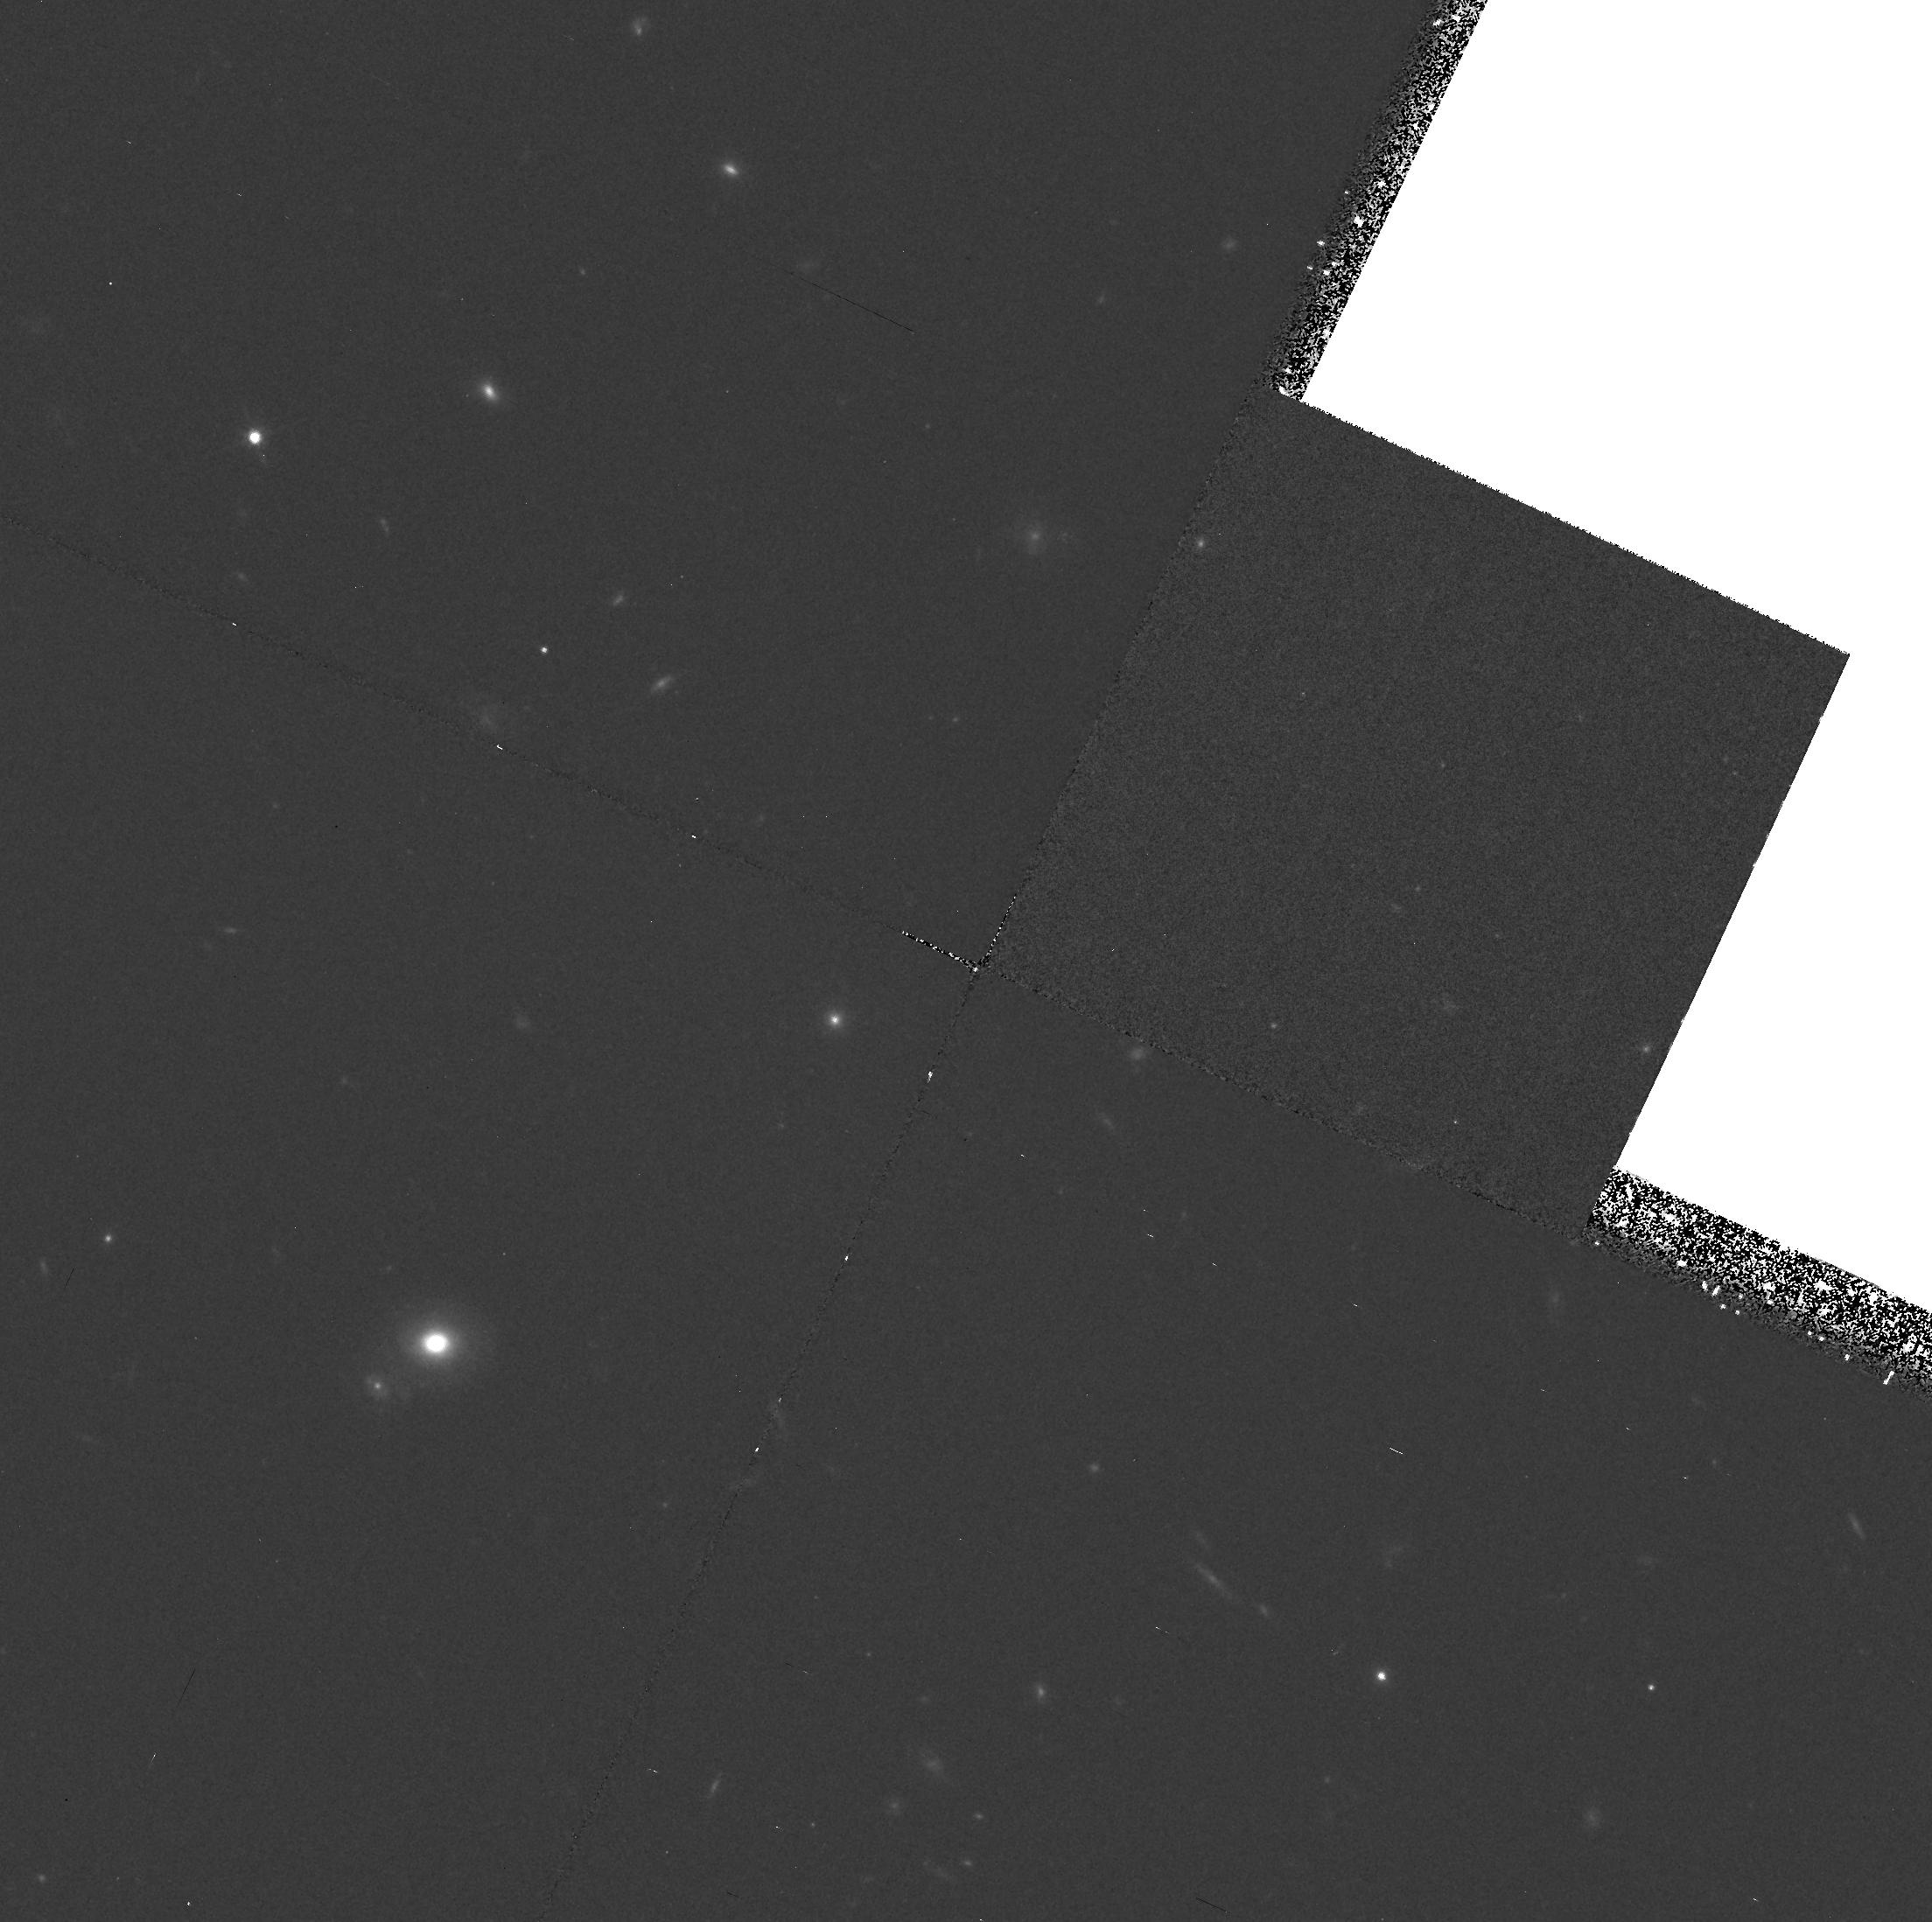
Target: V2L8. Instrument: WFPC2/PC. Filter: F814W. Exposure: 37 min. Observation ID: hst_5946_02_wfpc2_pc_f814w_u30t02

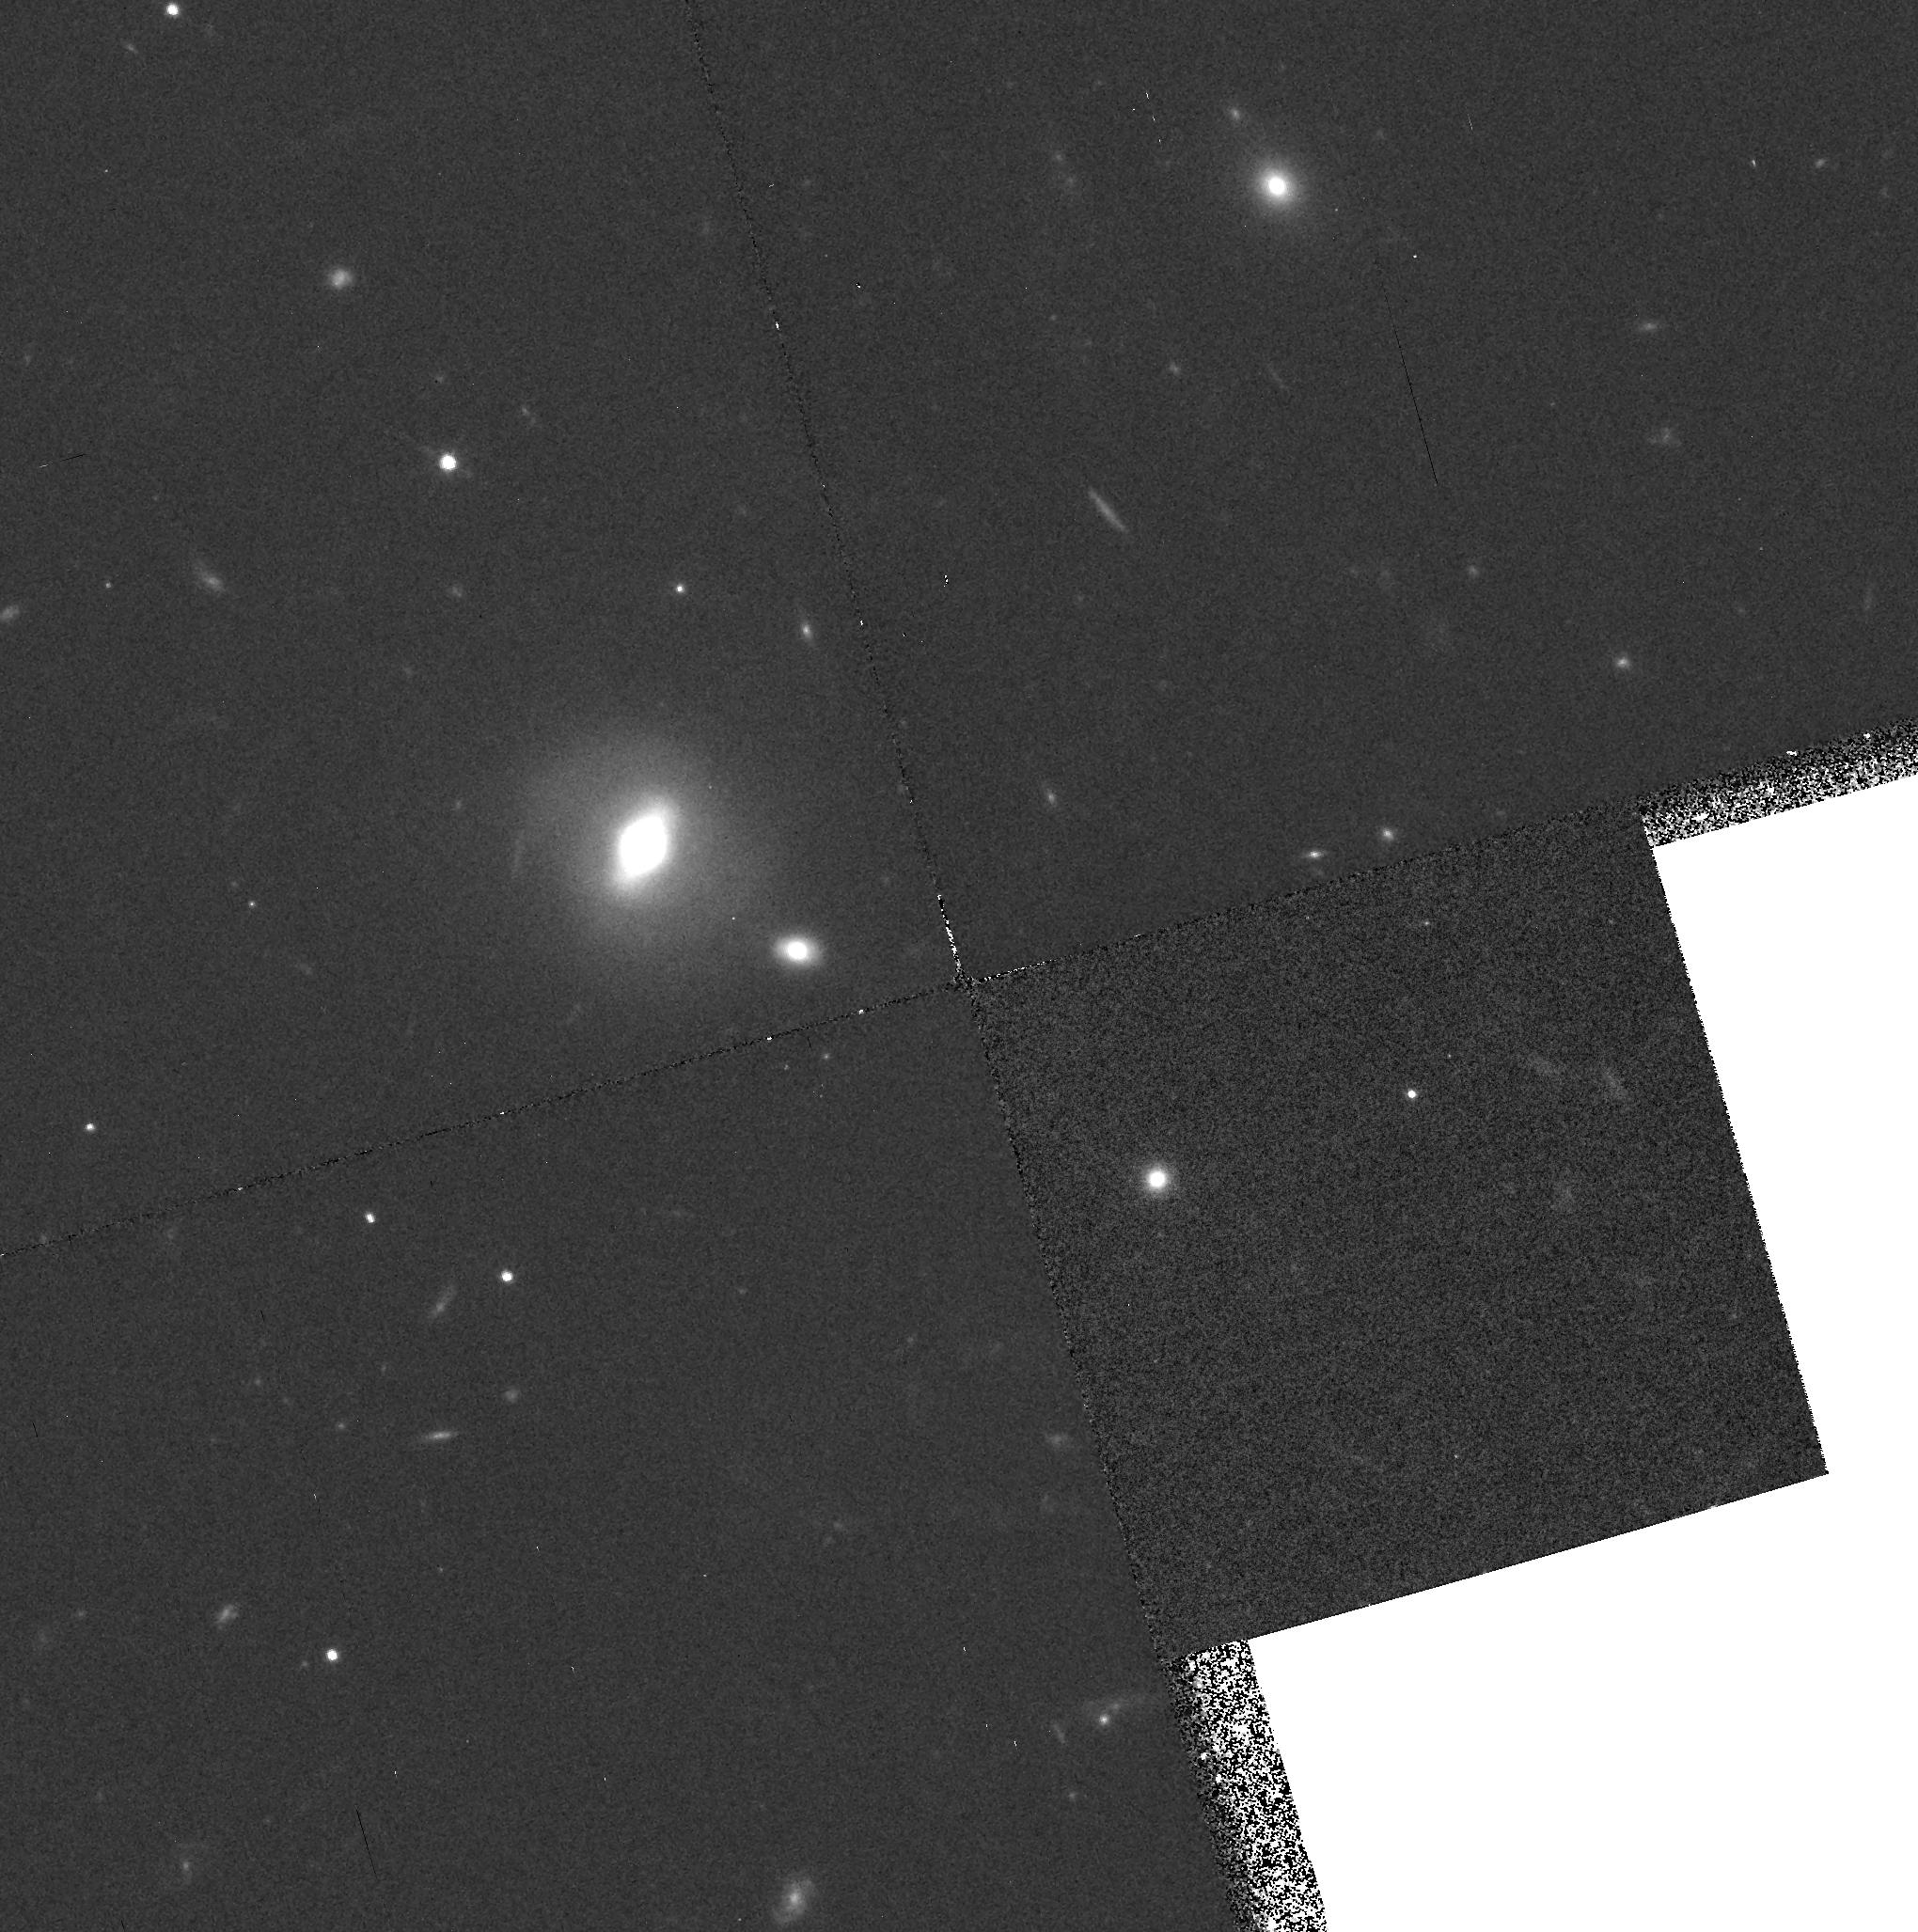
Target: MALIN1. Instrument: WFPC2/PC. Filter: F814W. Exposure: 37 min. Observation ID: hst_5946_05_wfpc2_pc_f814w_u30t05

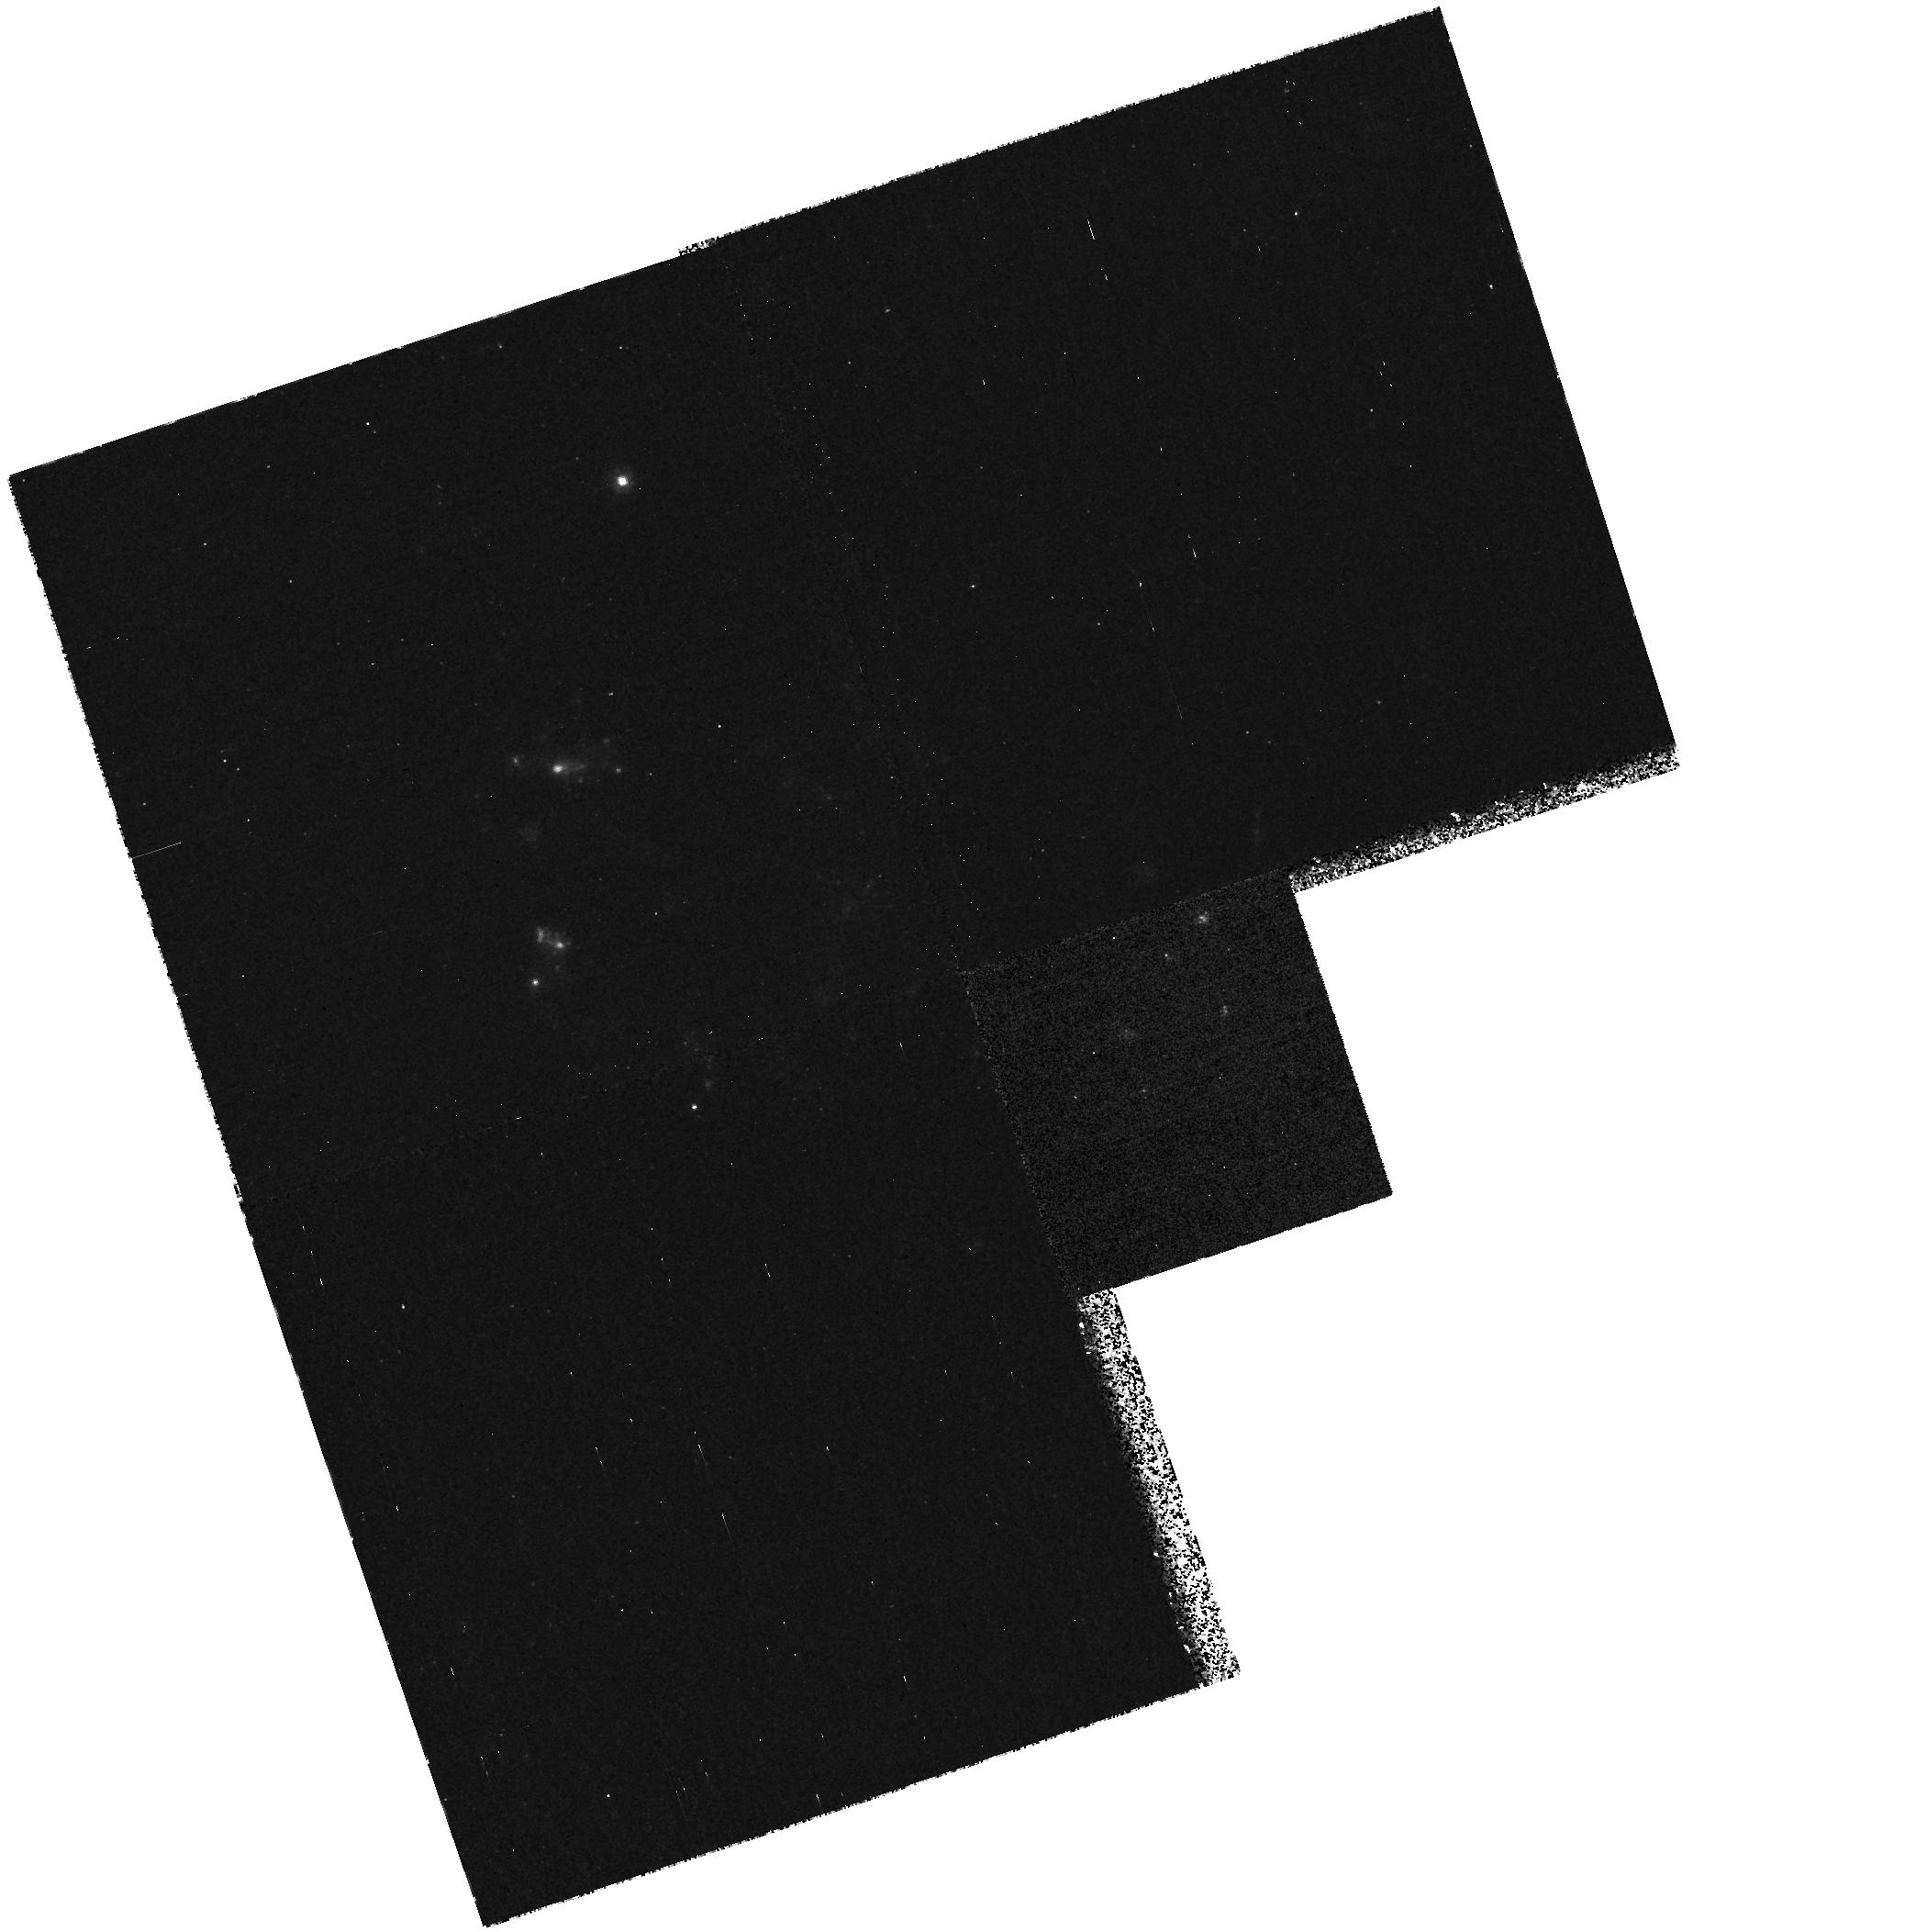
Target: UGC12695. Instrument: WFPC2/PC. Filter: F300W. Exposure: 35 min. Observation ID: hst_5946_04_wfpc2_pc_f300w_u30t04

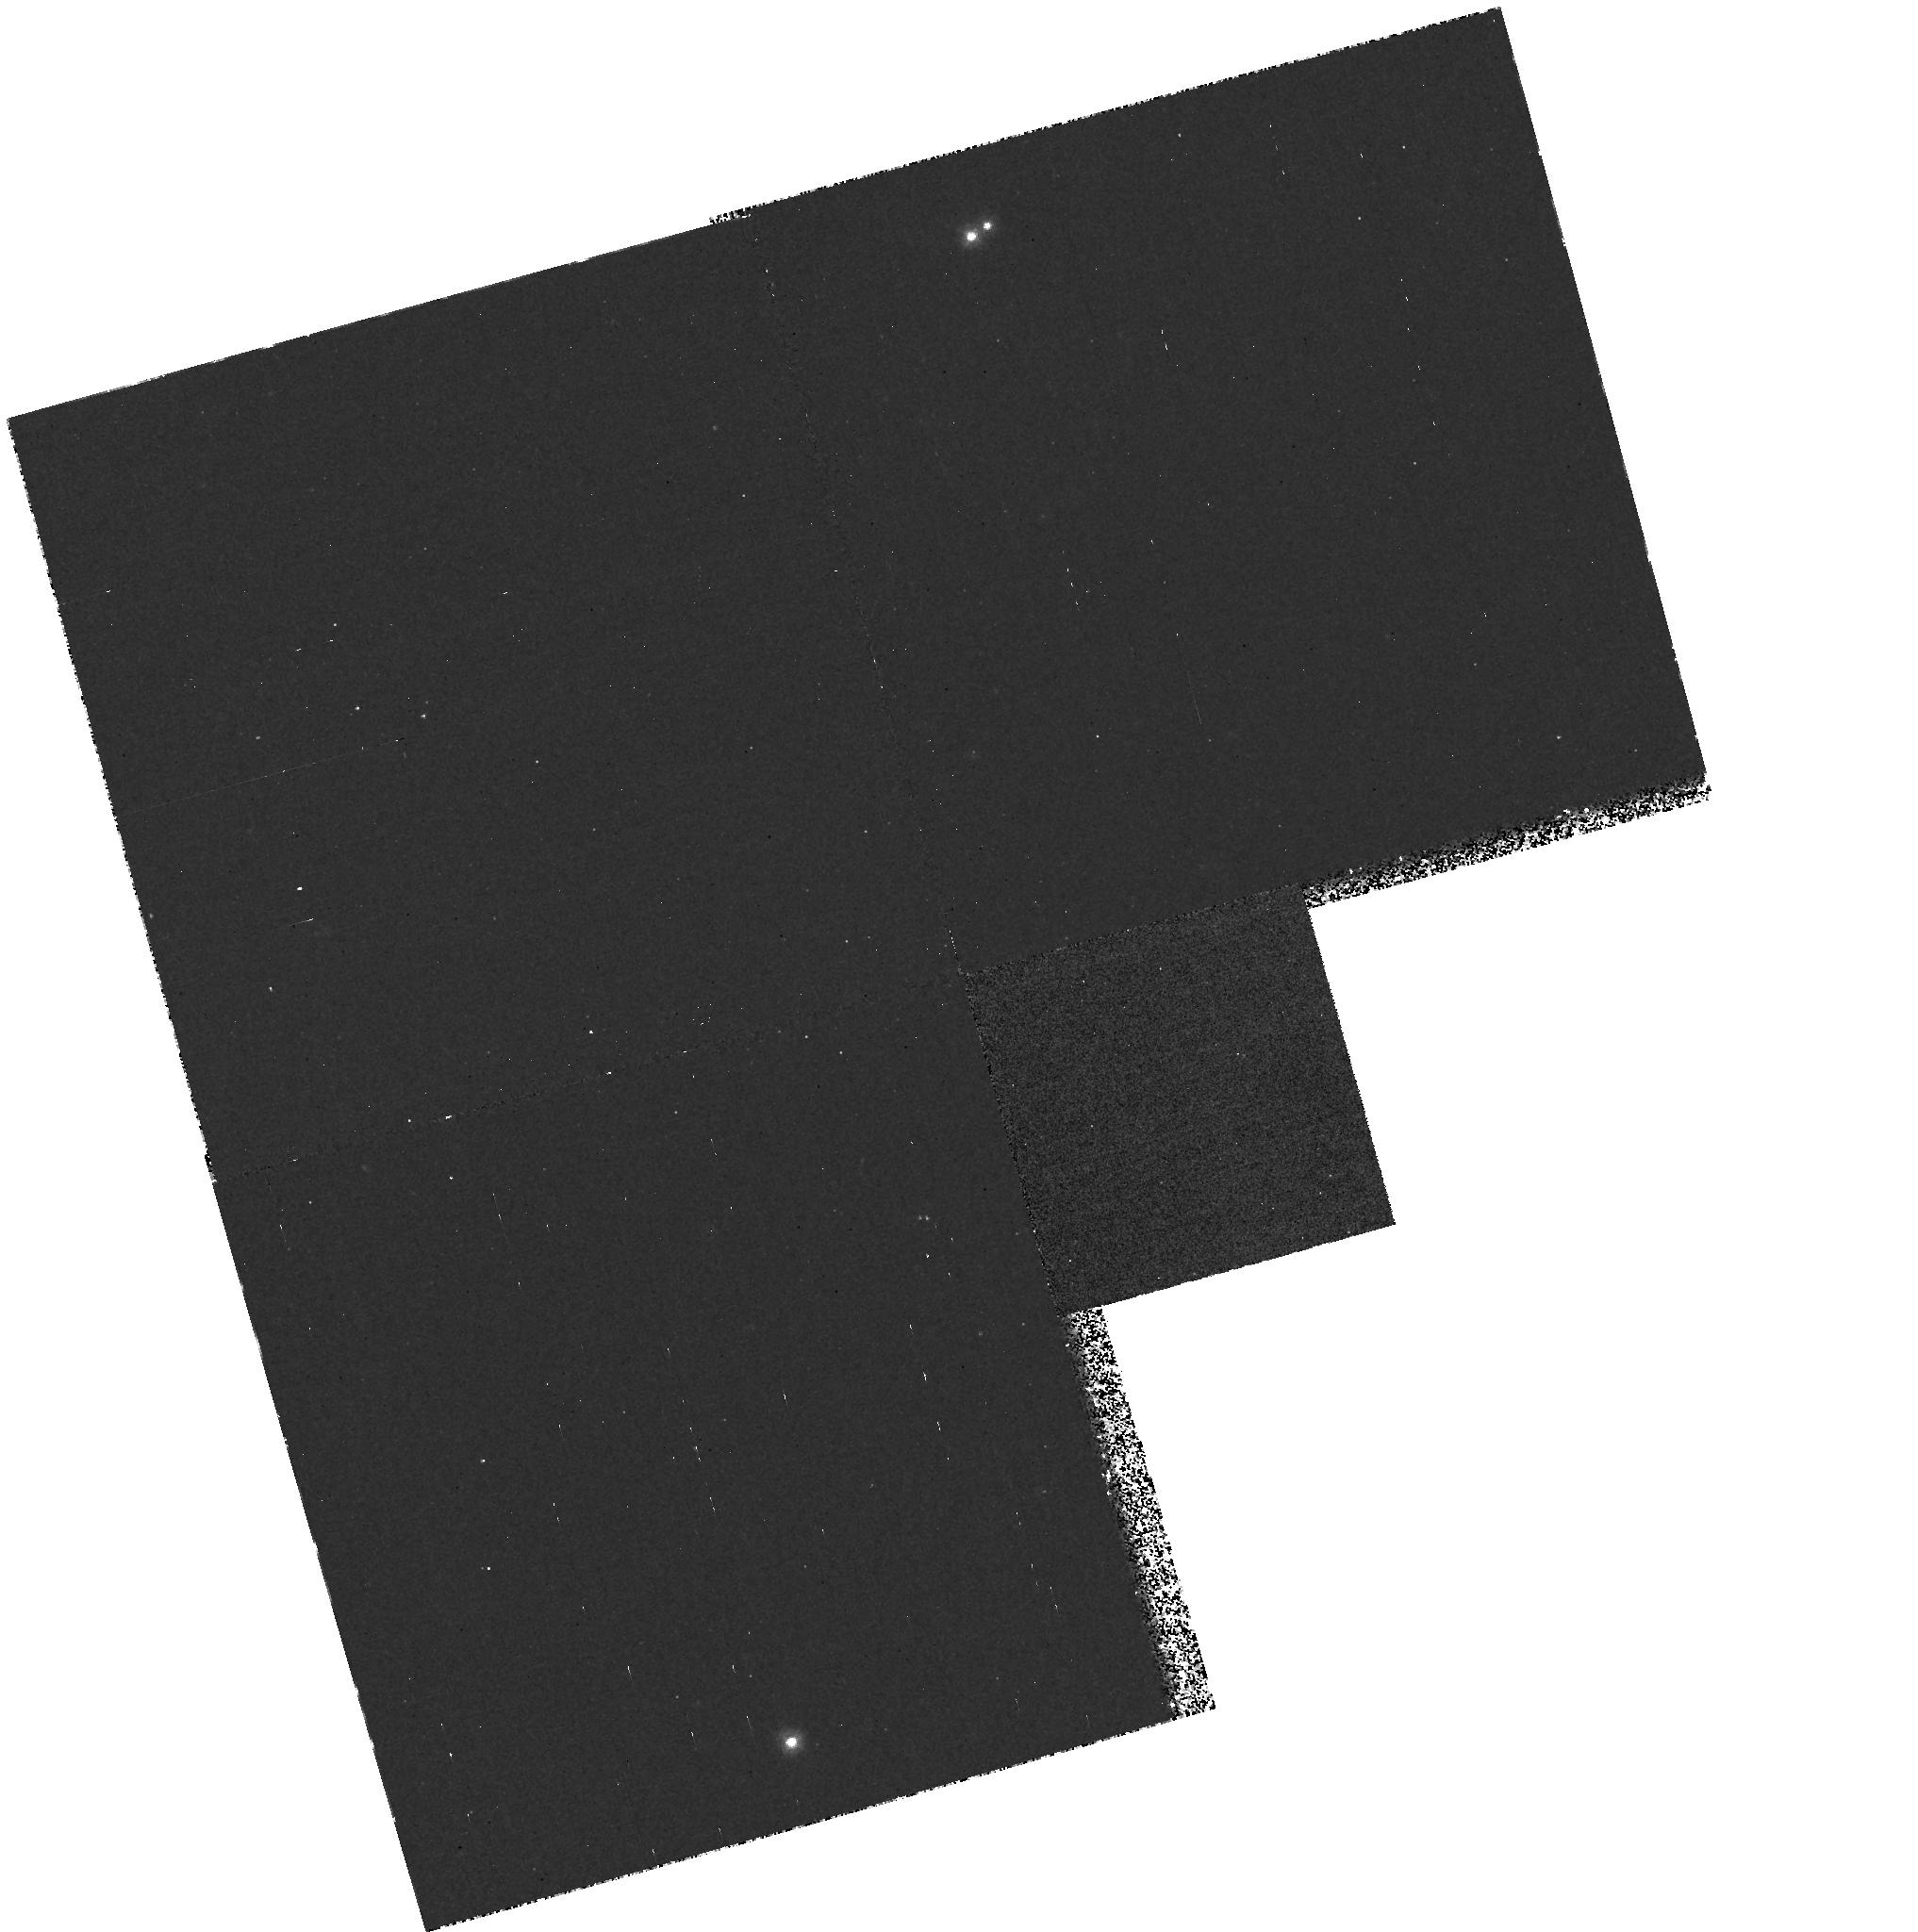
Target: V1L4. Instrument: WFPC2/PC. Filter: F300W. Exposure: 35 min. Observation ID: hst_5946_01_wfpc2_pc_f300w_u30t01

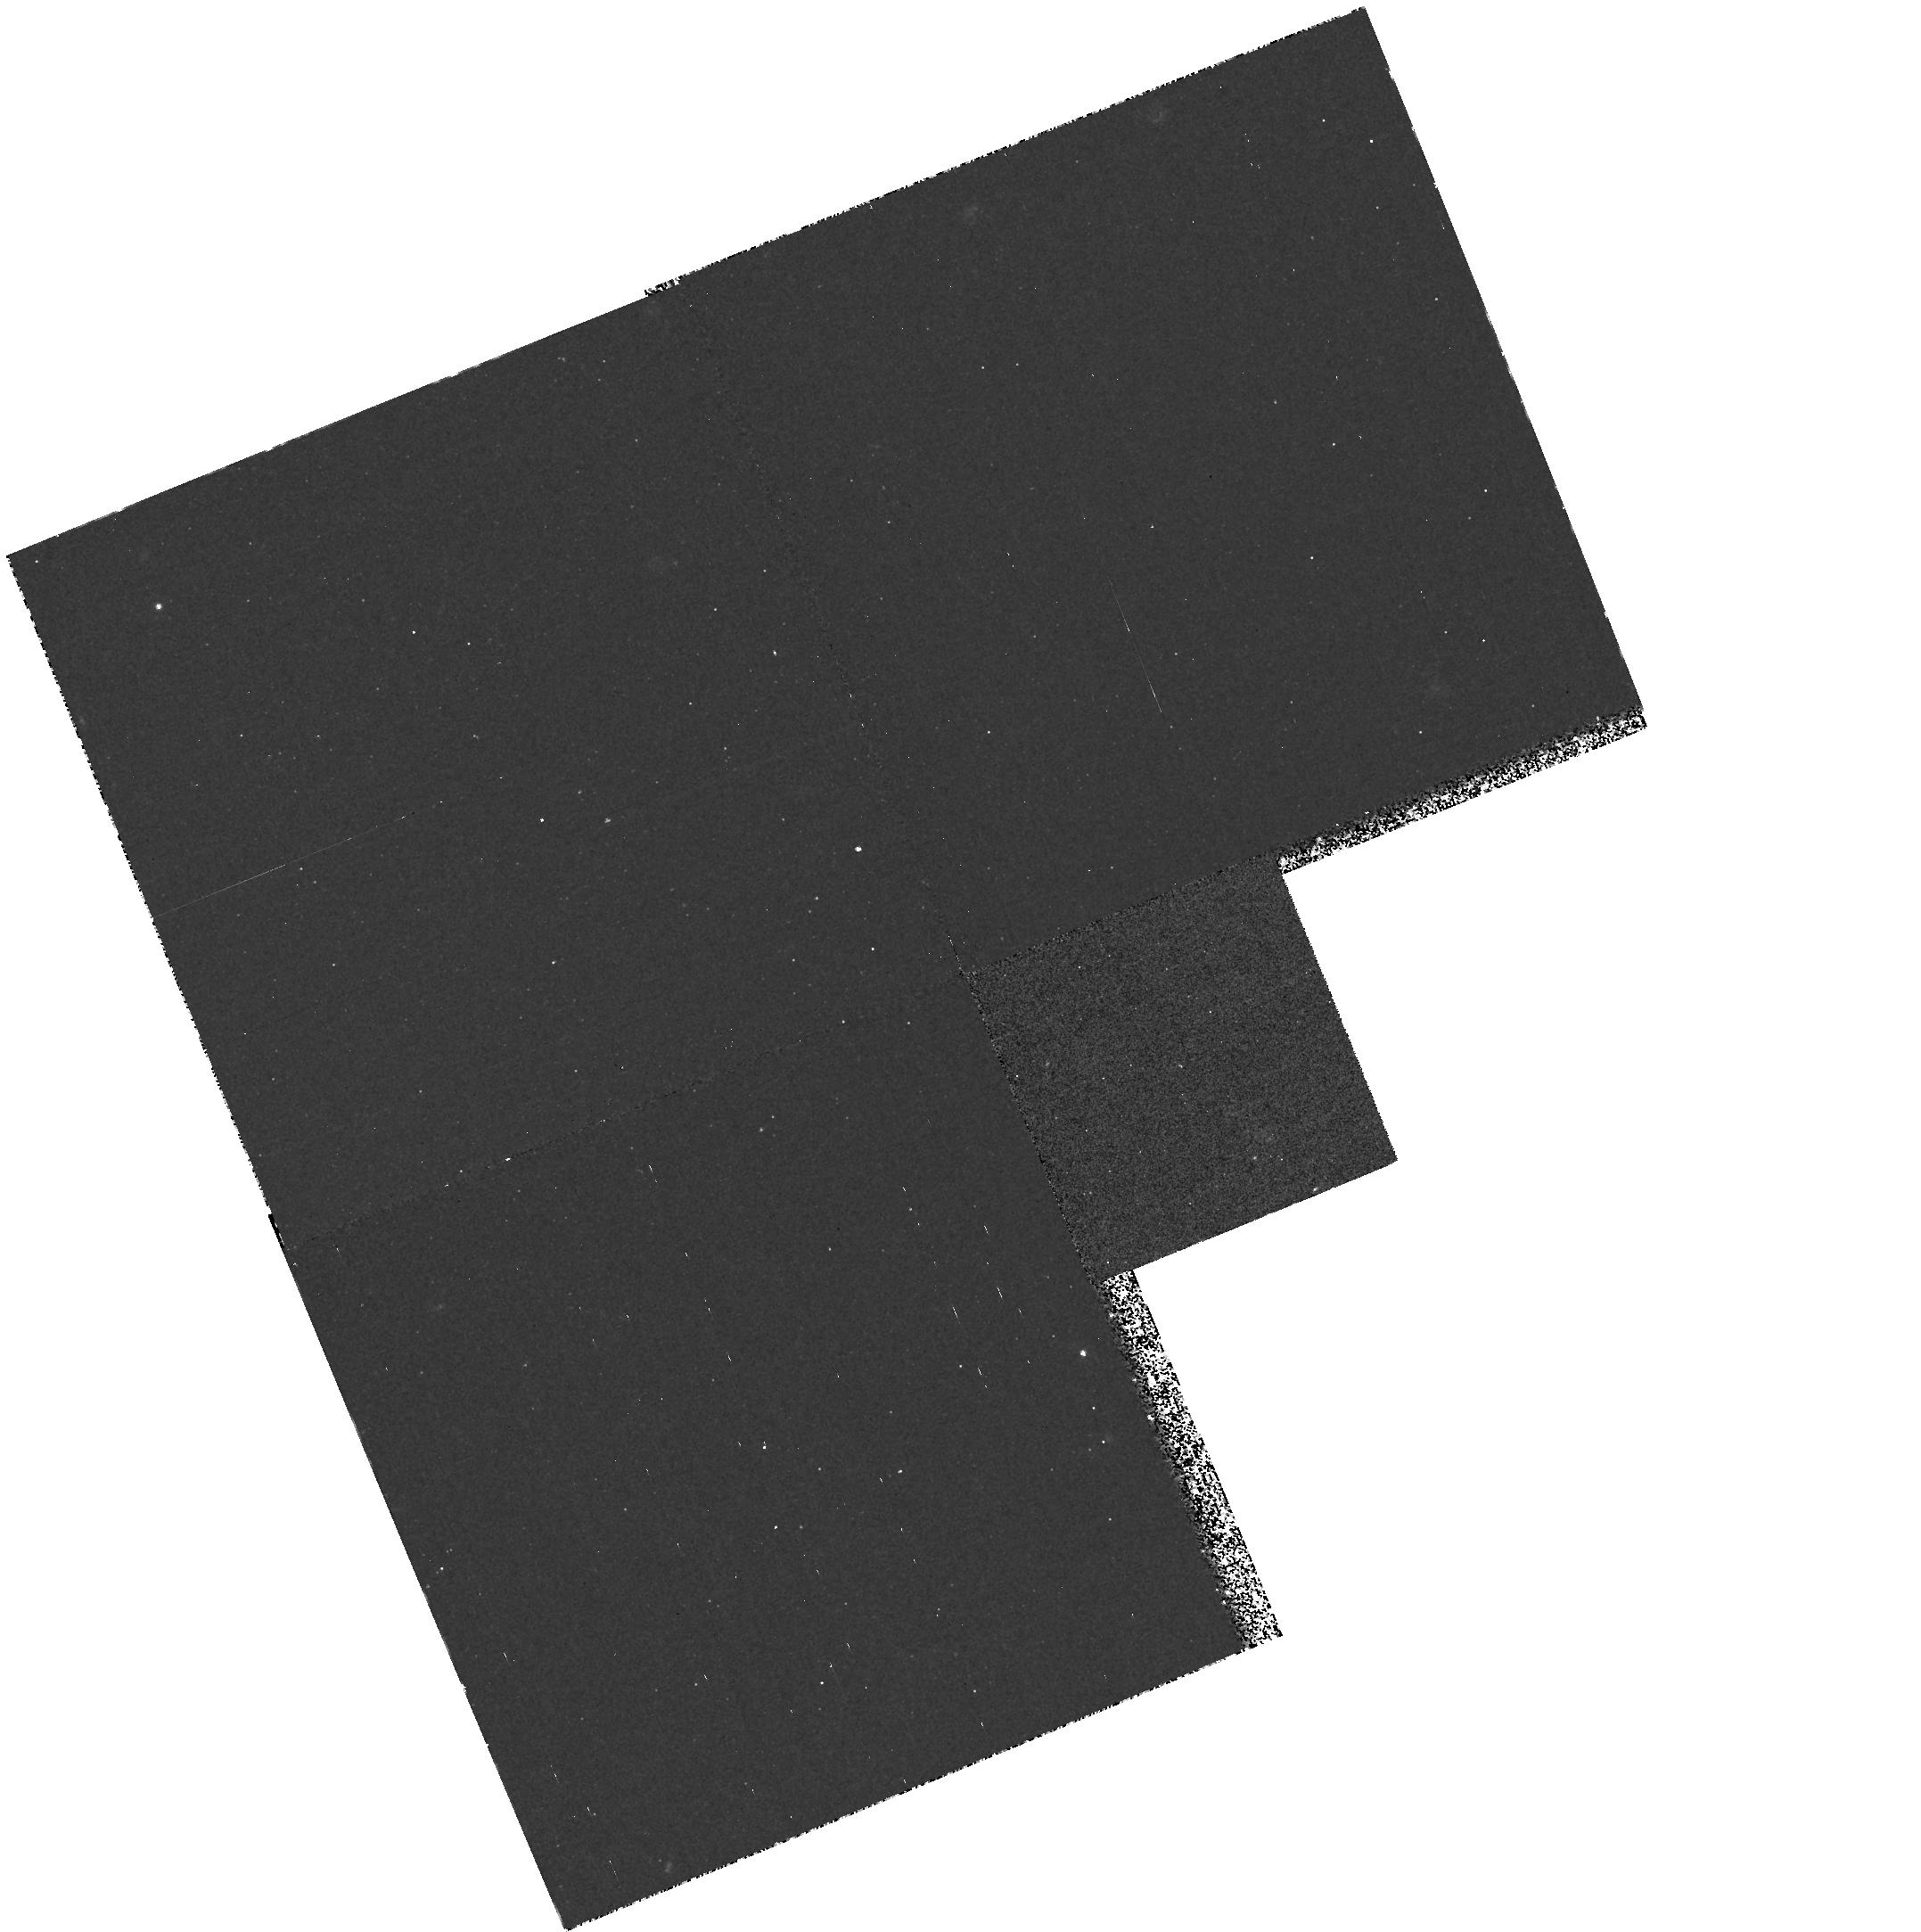
Target: V7L3. Instrument: WFPC2/PC. Filter: F300W. Exposure: 35 min. Observation ID: hst_5946_03_wfpc2_pc_f300w_u30t03

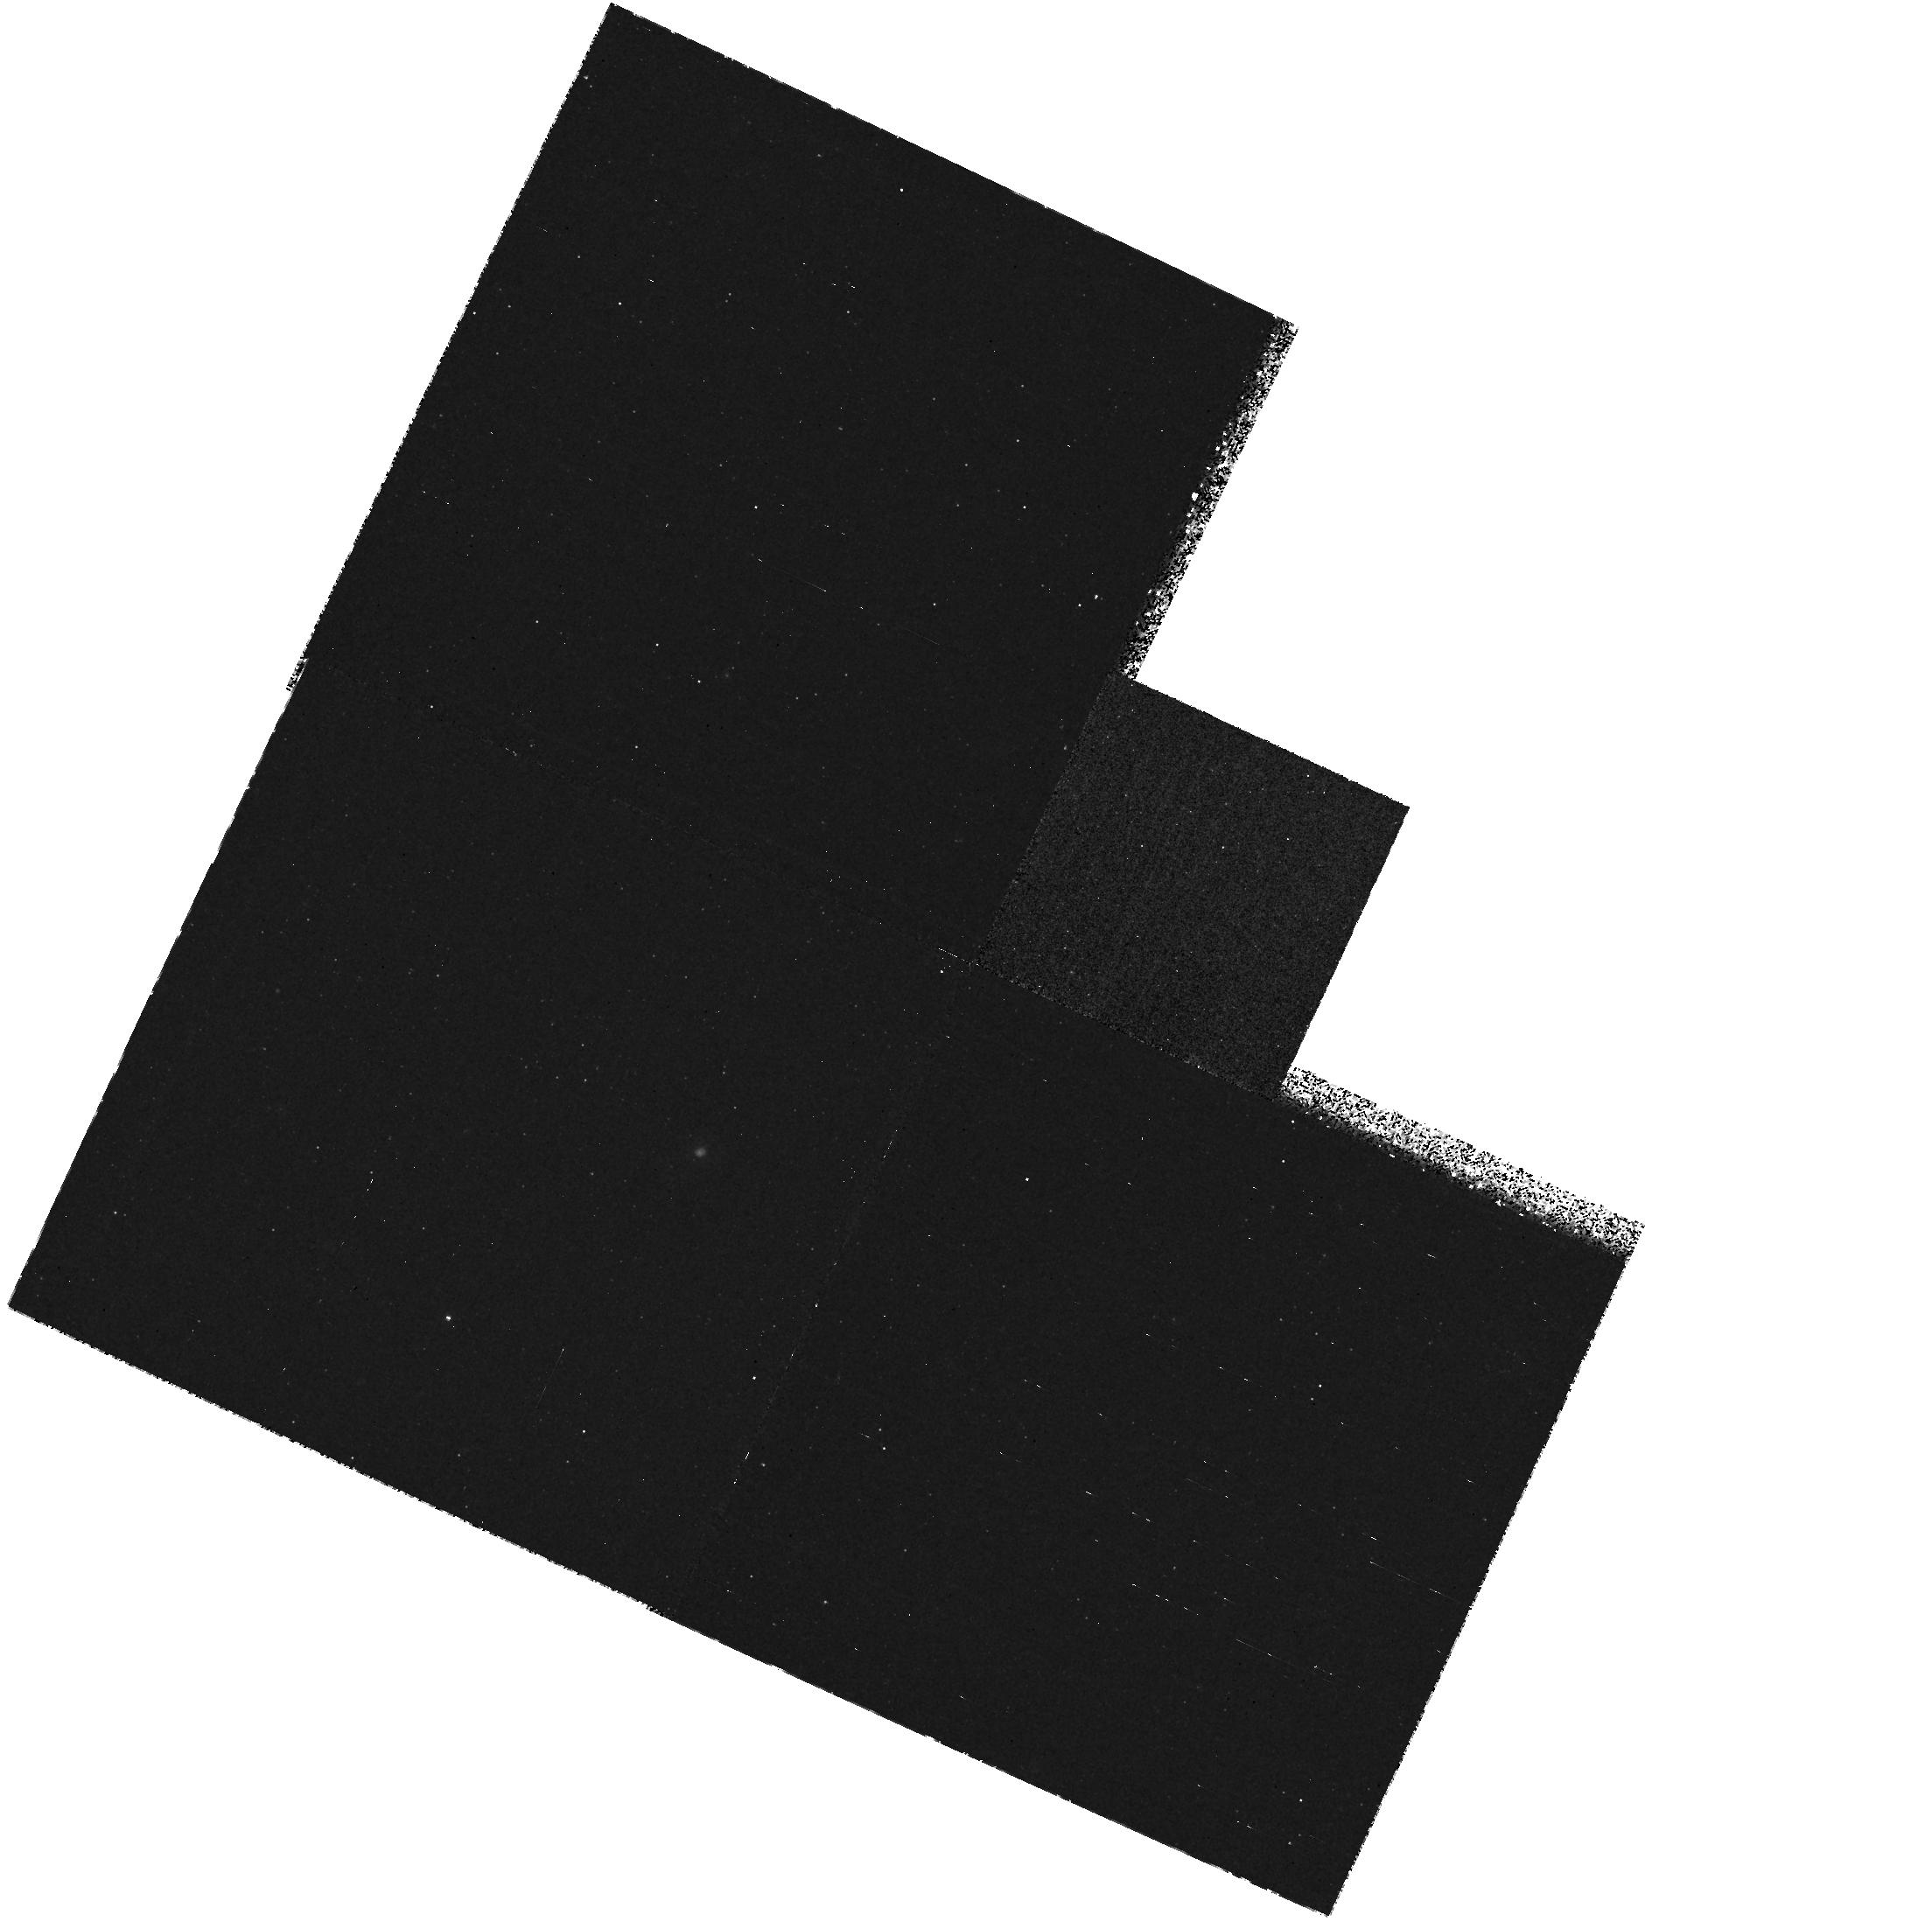
Target: V2L8. Instrument: WFPC2/PC. Filter: F300W. Exposure: 35 min. Observation ID: hst_5946_02_wfpc2_pc_f300w_u30t02

The Stellar Populations of Low Surface Brightness Galaxies (PI: Impey, Chris D.)

We propose to take WFPC2 images of 10 extremely low surface brightness (LSB) galaxies. Images in the U(F300W), V(F555W), and I(F814W) bands with the WFC will dramatically improve on the existing ground based constraints on the stellar populations and ages of these enigmatic galaxies, as well as their possible link to galaxies at higher redshift. These galaxies offer a profound challenge to our understanding of galaxy evolution in that: (a) the most extreme LSB galaxies are 100 times more luminous than normal galaxies at a given metal-abundance, (b) some are so so blue that either the implied mean age is 1-2 Gyr, or there is a huge population of blue horizontal branch stars, (c) their stellar volume mass densities are at an unprecedentedly low level for normal star formation to have occurred. These incongruent properties coupled with the unexpectedly large co-moving space density of faint blue galaxies suggest an evolutionary link only under the extreme hypothesis that the galaxies remain blue while fading. Such a hypothesis is possible in the context of non- standard stellar populations. The spatial resolution of WFPC2 can be used to study stellar populations in LSB galaxies using the technique of luminosity fluctuations. The fluctuations signals are expected to be 20-40%, and they can be studied with a sensitivity that cannot be achieved from the ground.